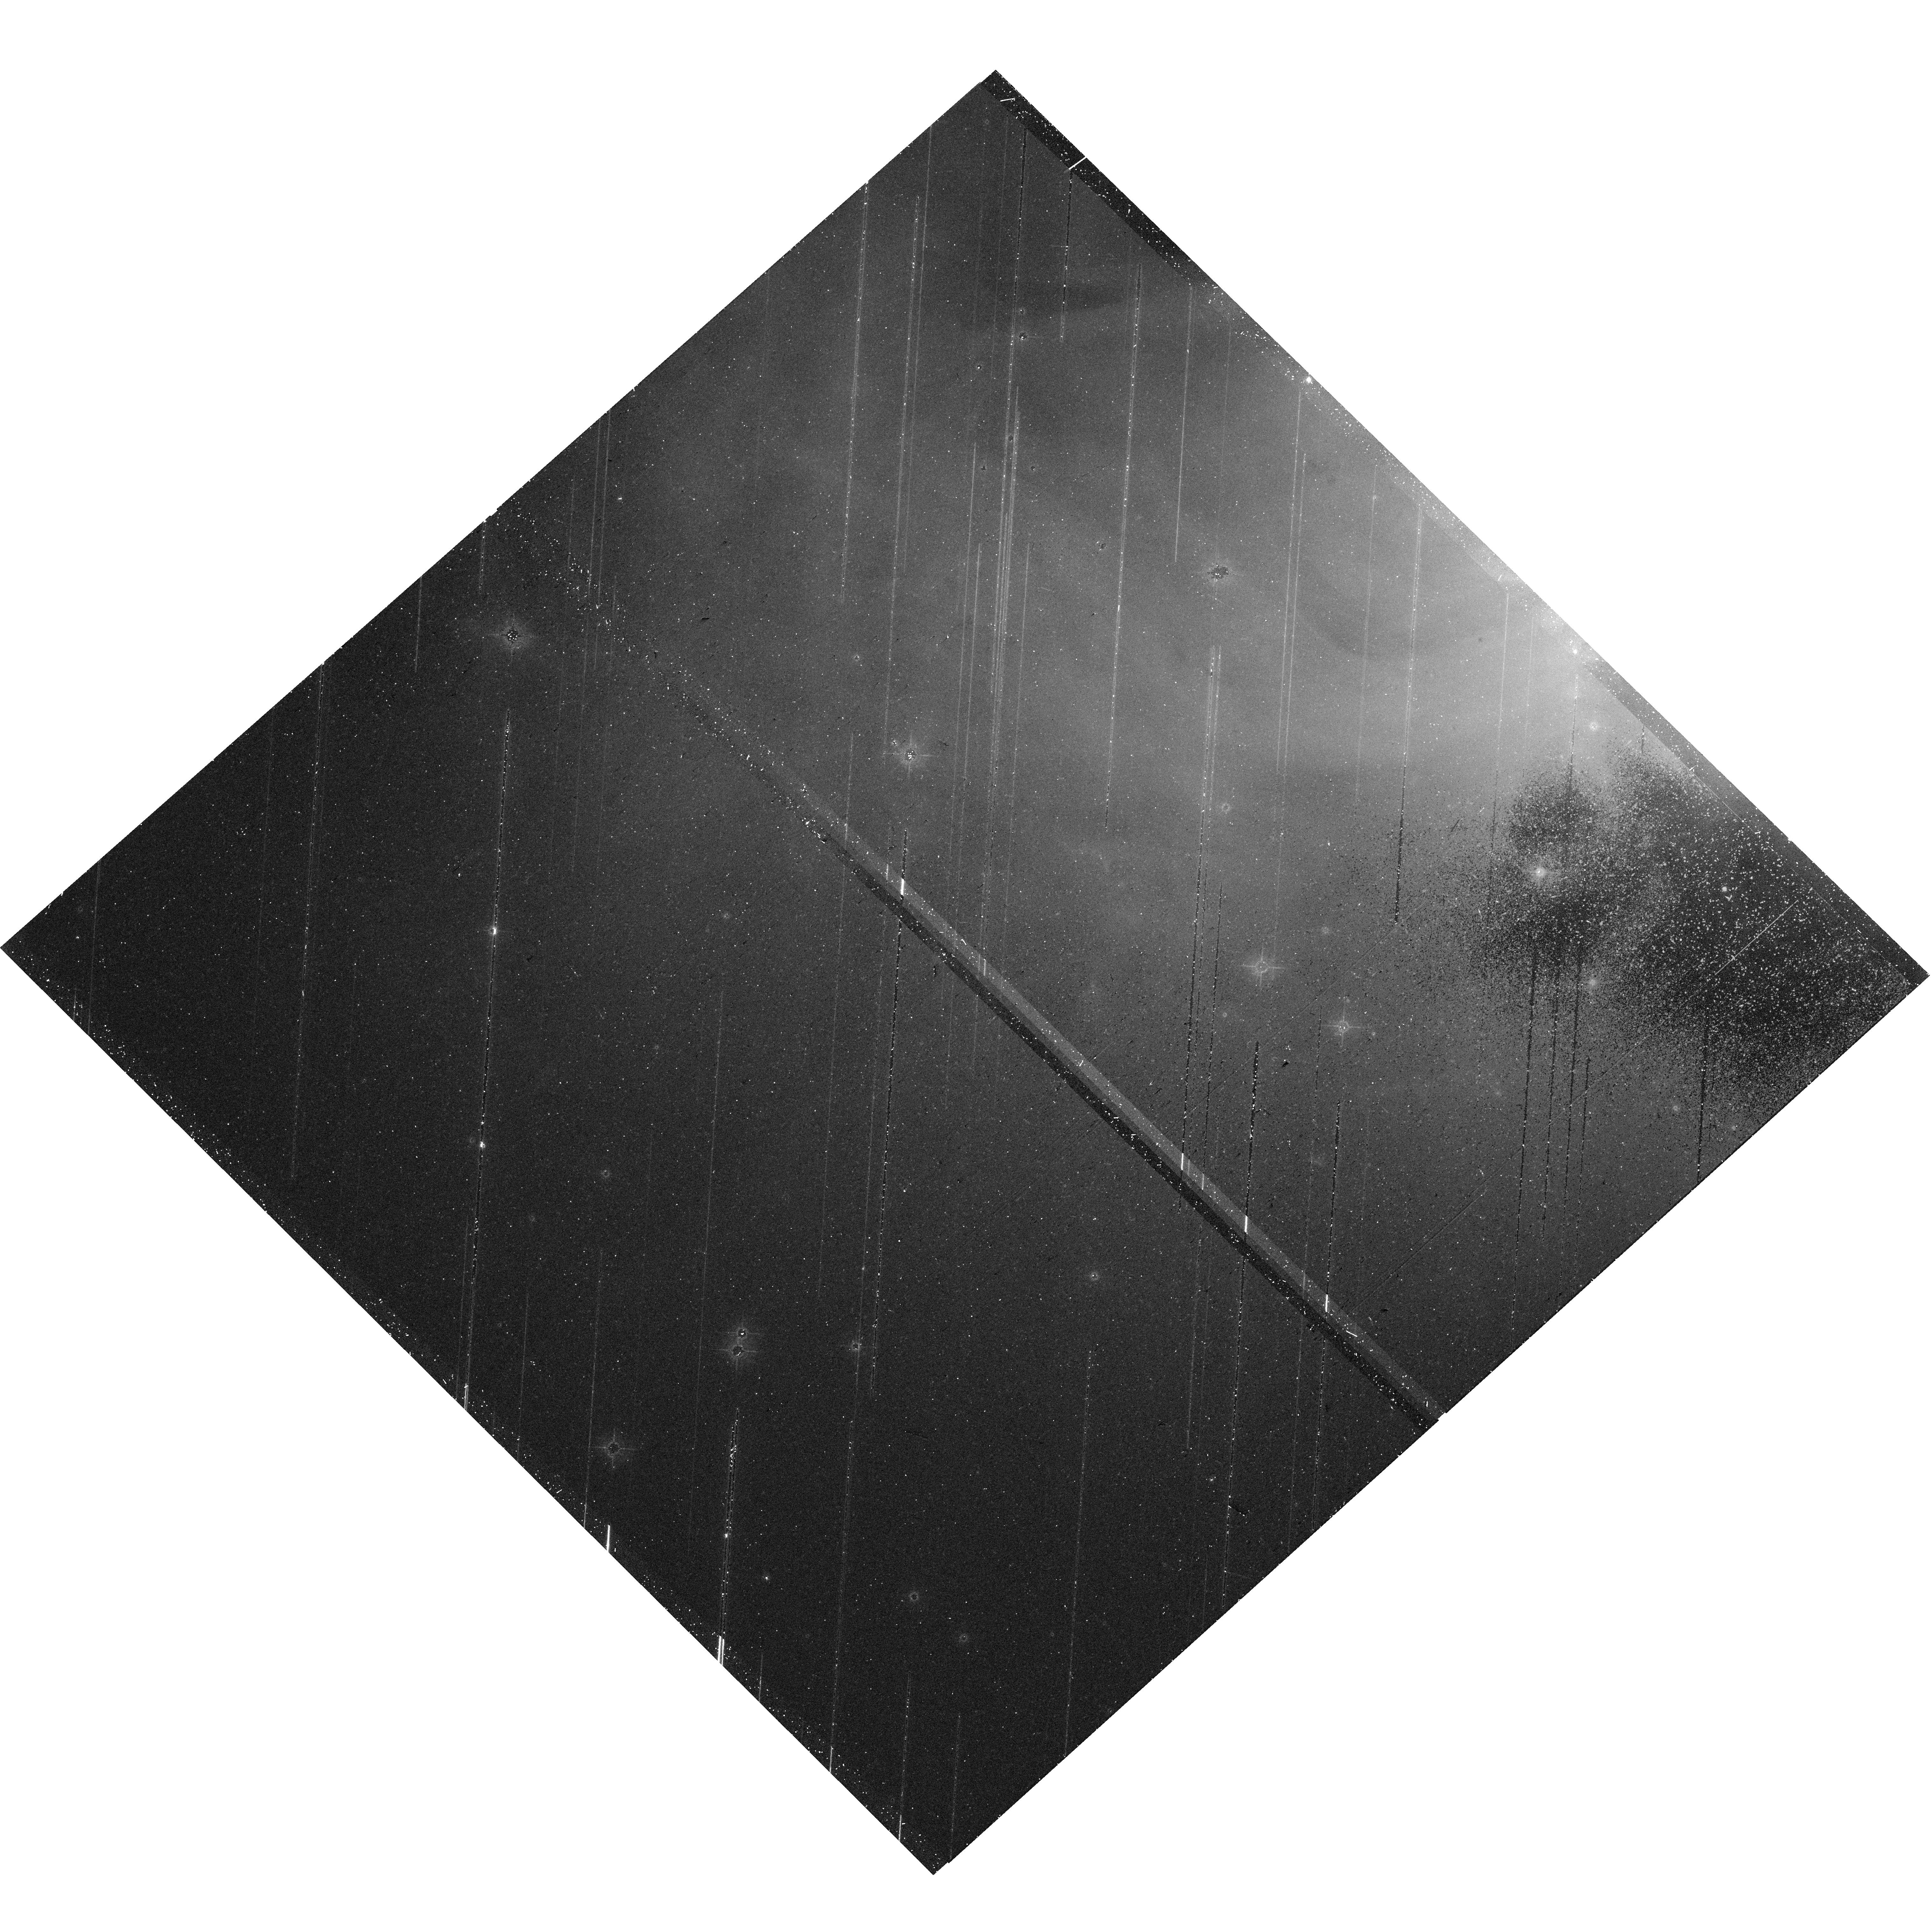
Target: CRAB-MOSAIC-P1
Instrument: WFC3/UVIS
Filter: F547M
Exposure: 21 min
Observation ID: hst_17500_09_wfc3_uvis_f547m_if8509

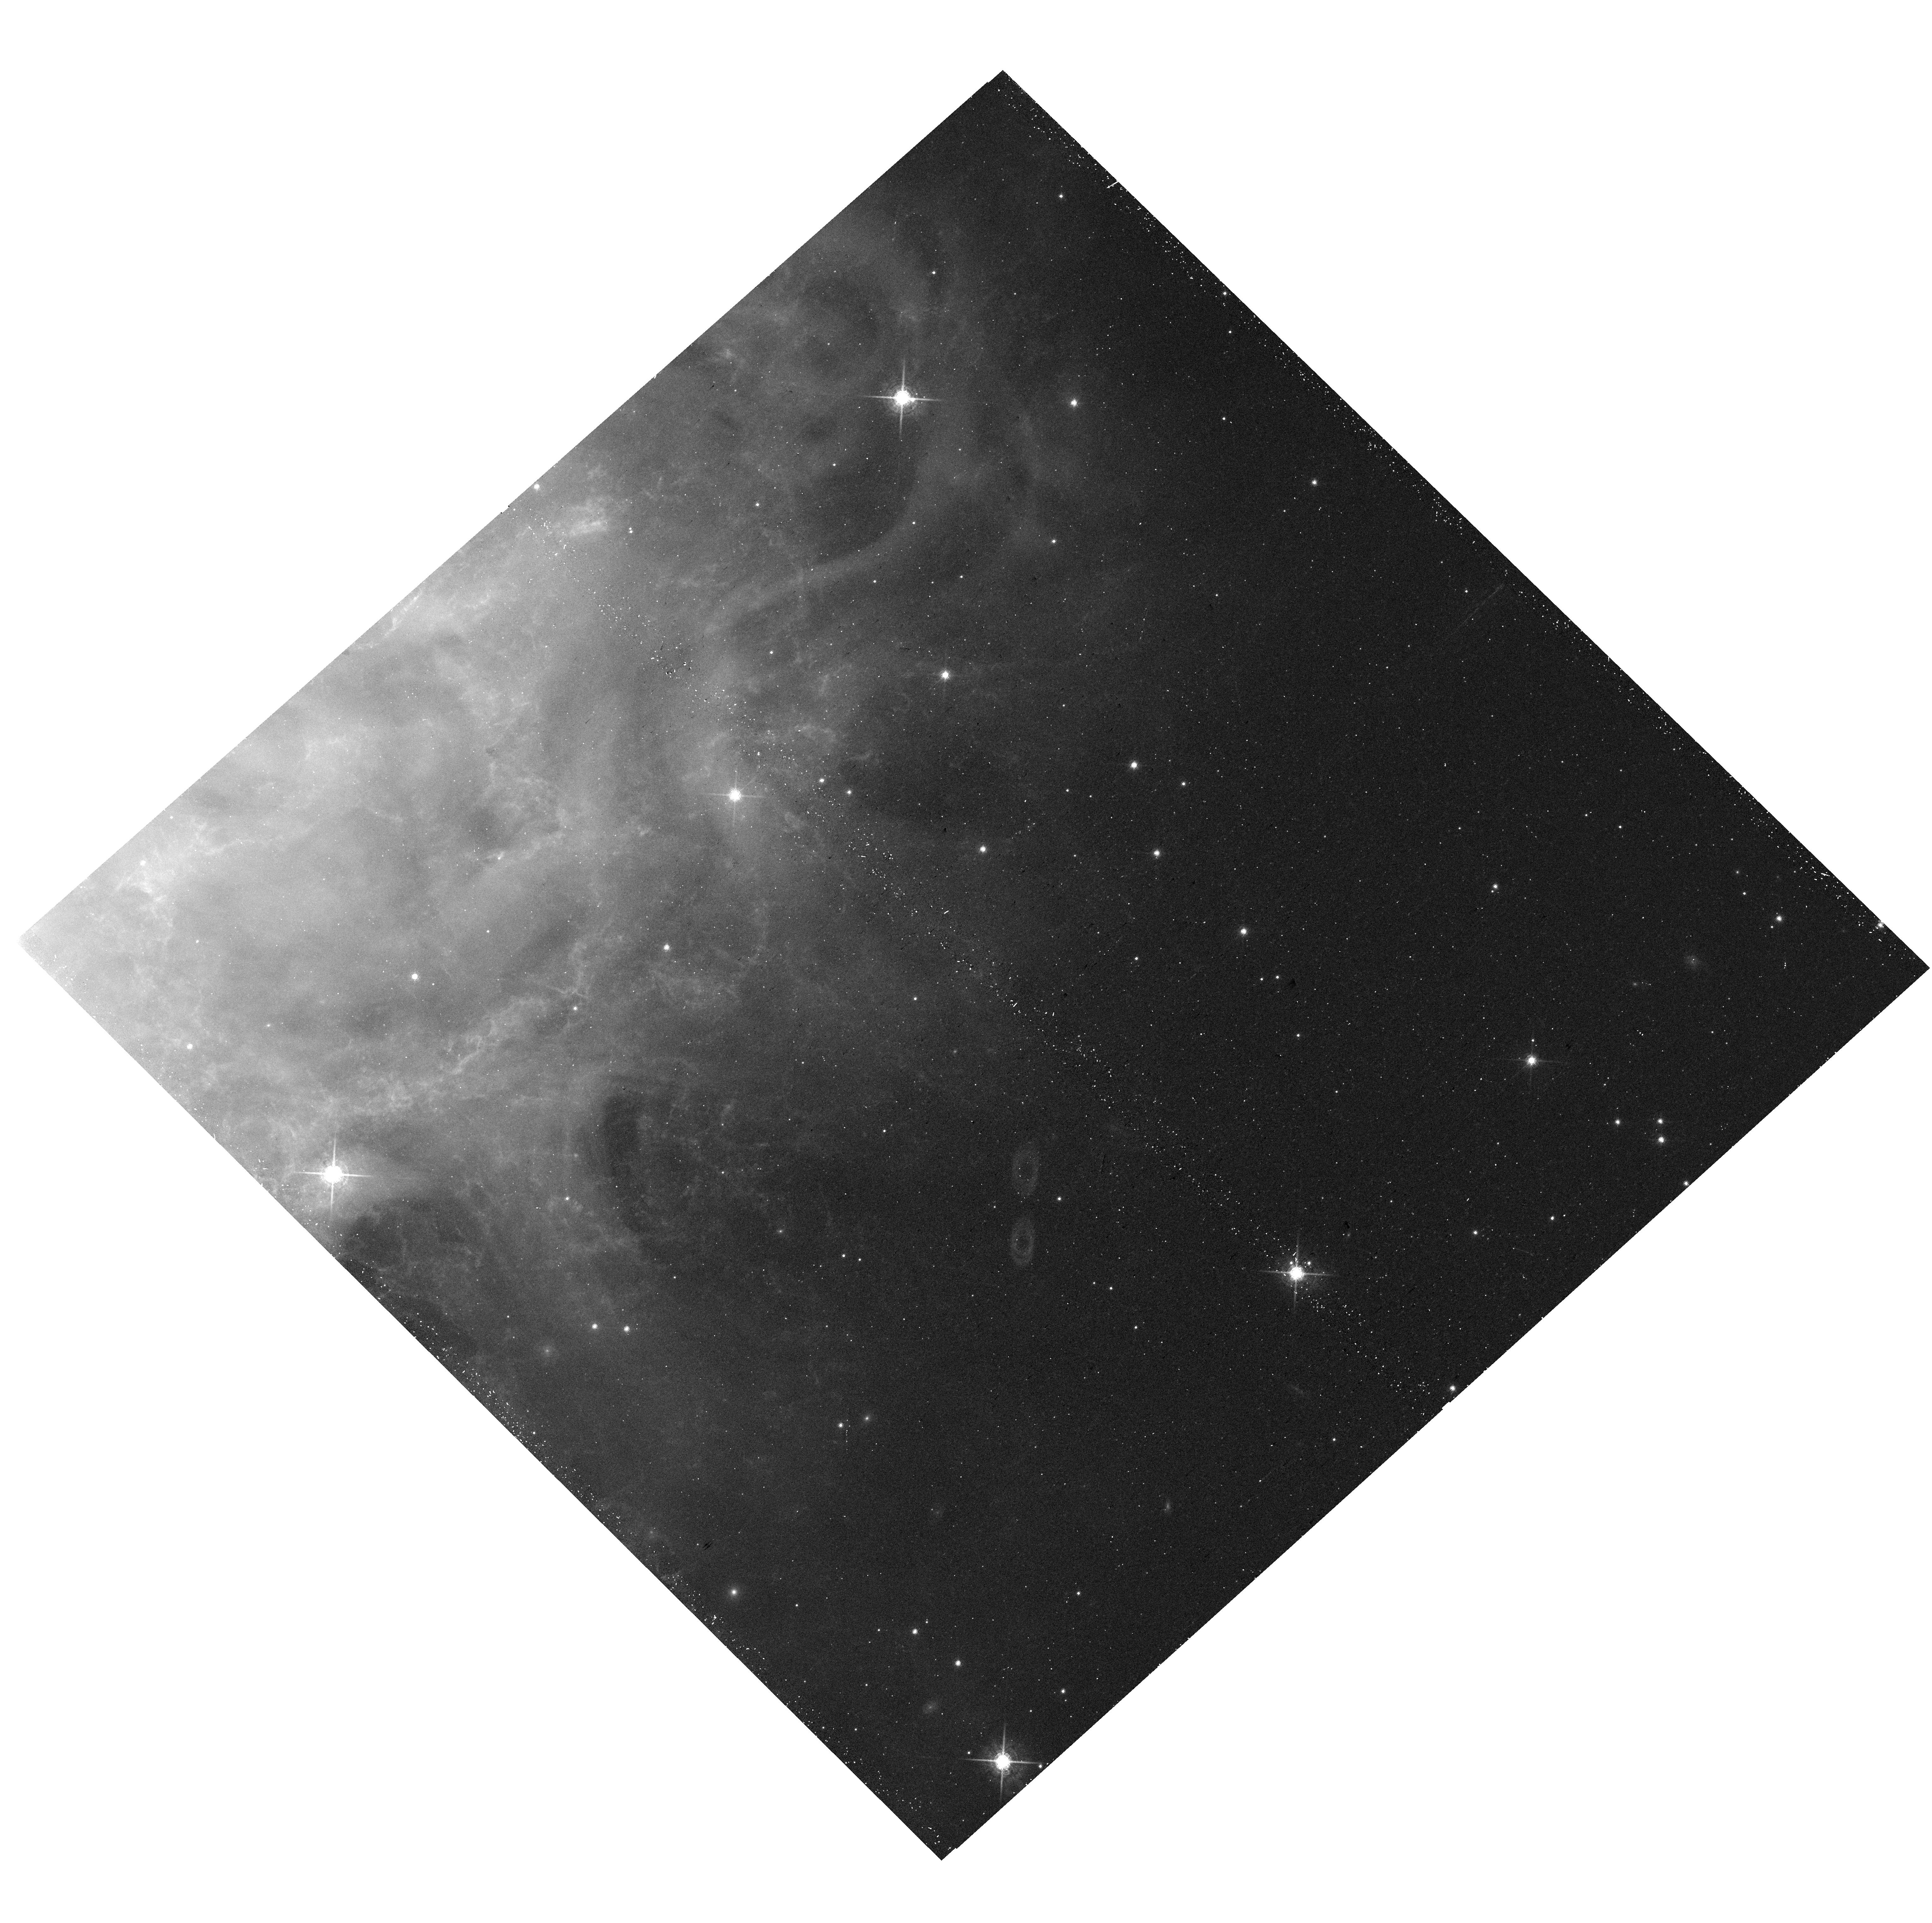
Target: CRAB-MOSAIC-P3
Instrument: WFC3/UVIS
Filter: F763M
Exposure: 18 min
Observation ID: hst_17500_03_wfc3_uvis_f763m_if8503

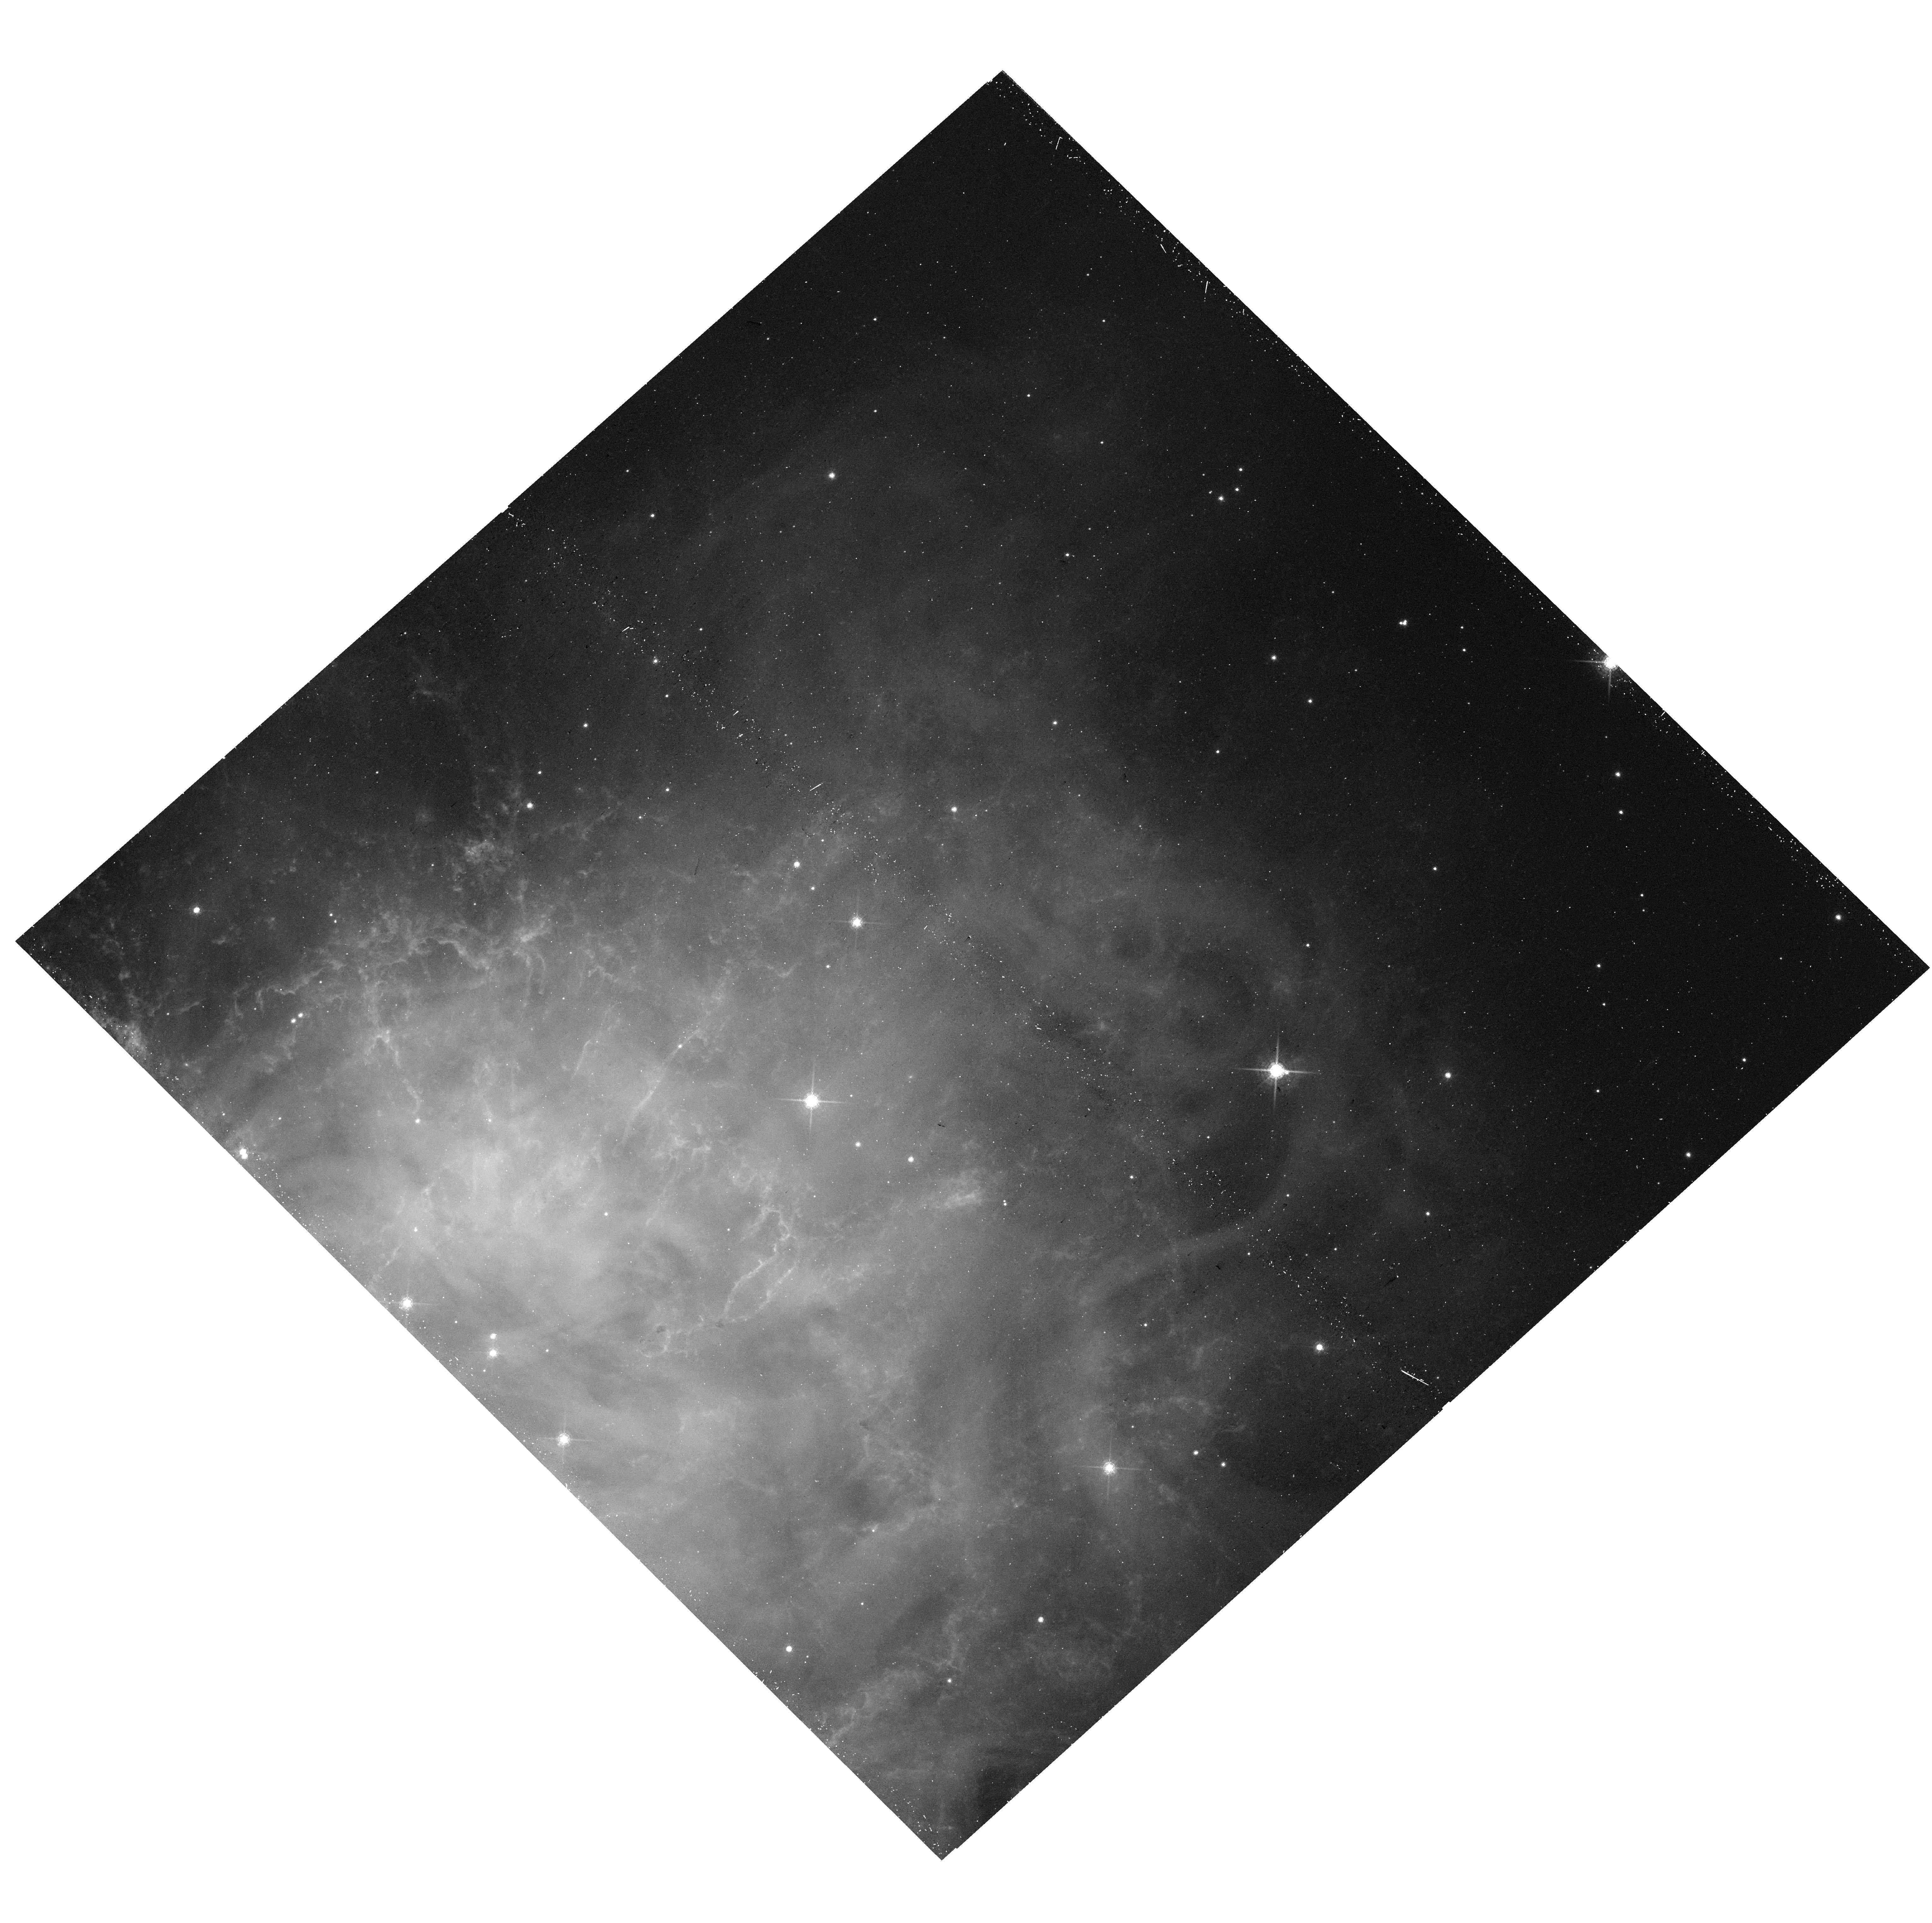
Target: CRAB-MOSAIC-P5
Instrument: WFC3/UVIS
Filter: F763M
Exposure: 18 min
Observation ID: hst_17500_05_wfc3_uvis_f763m_if8505

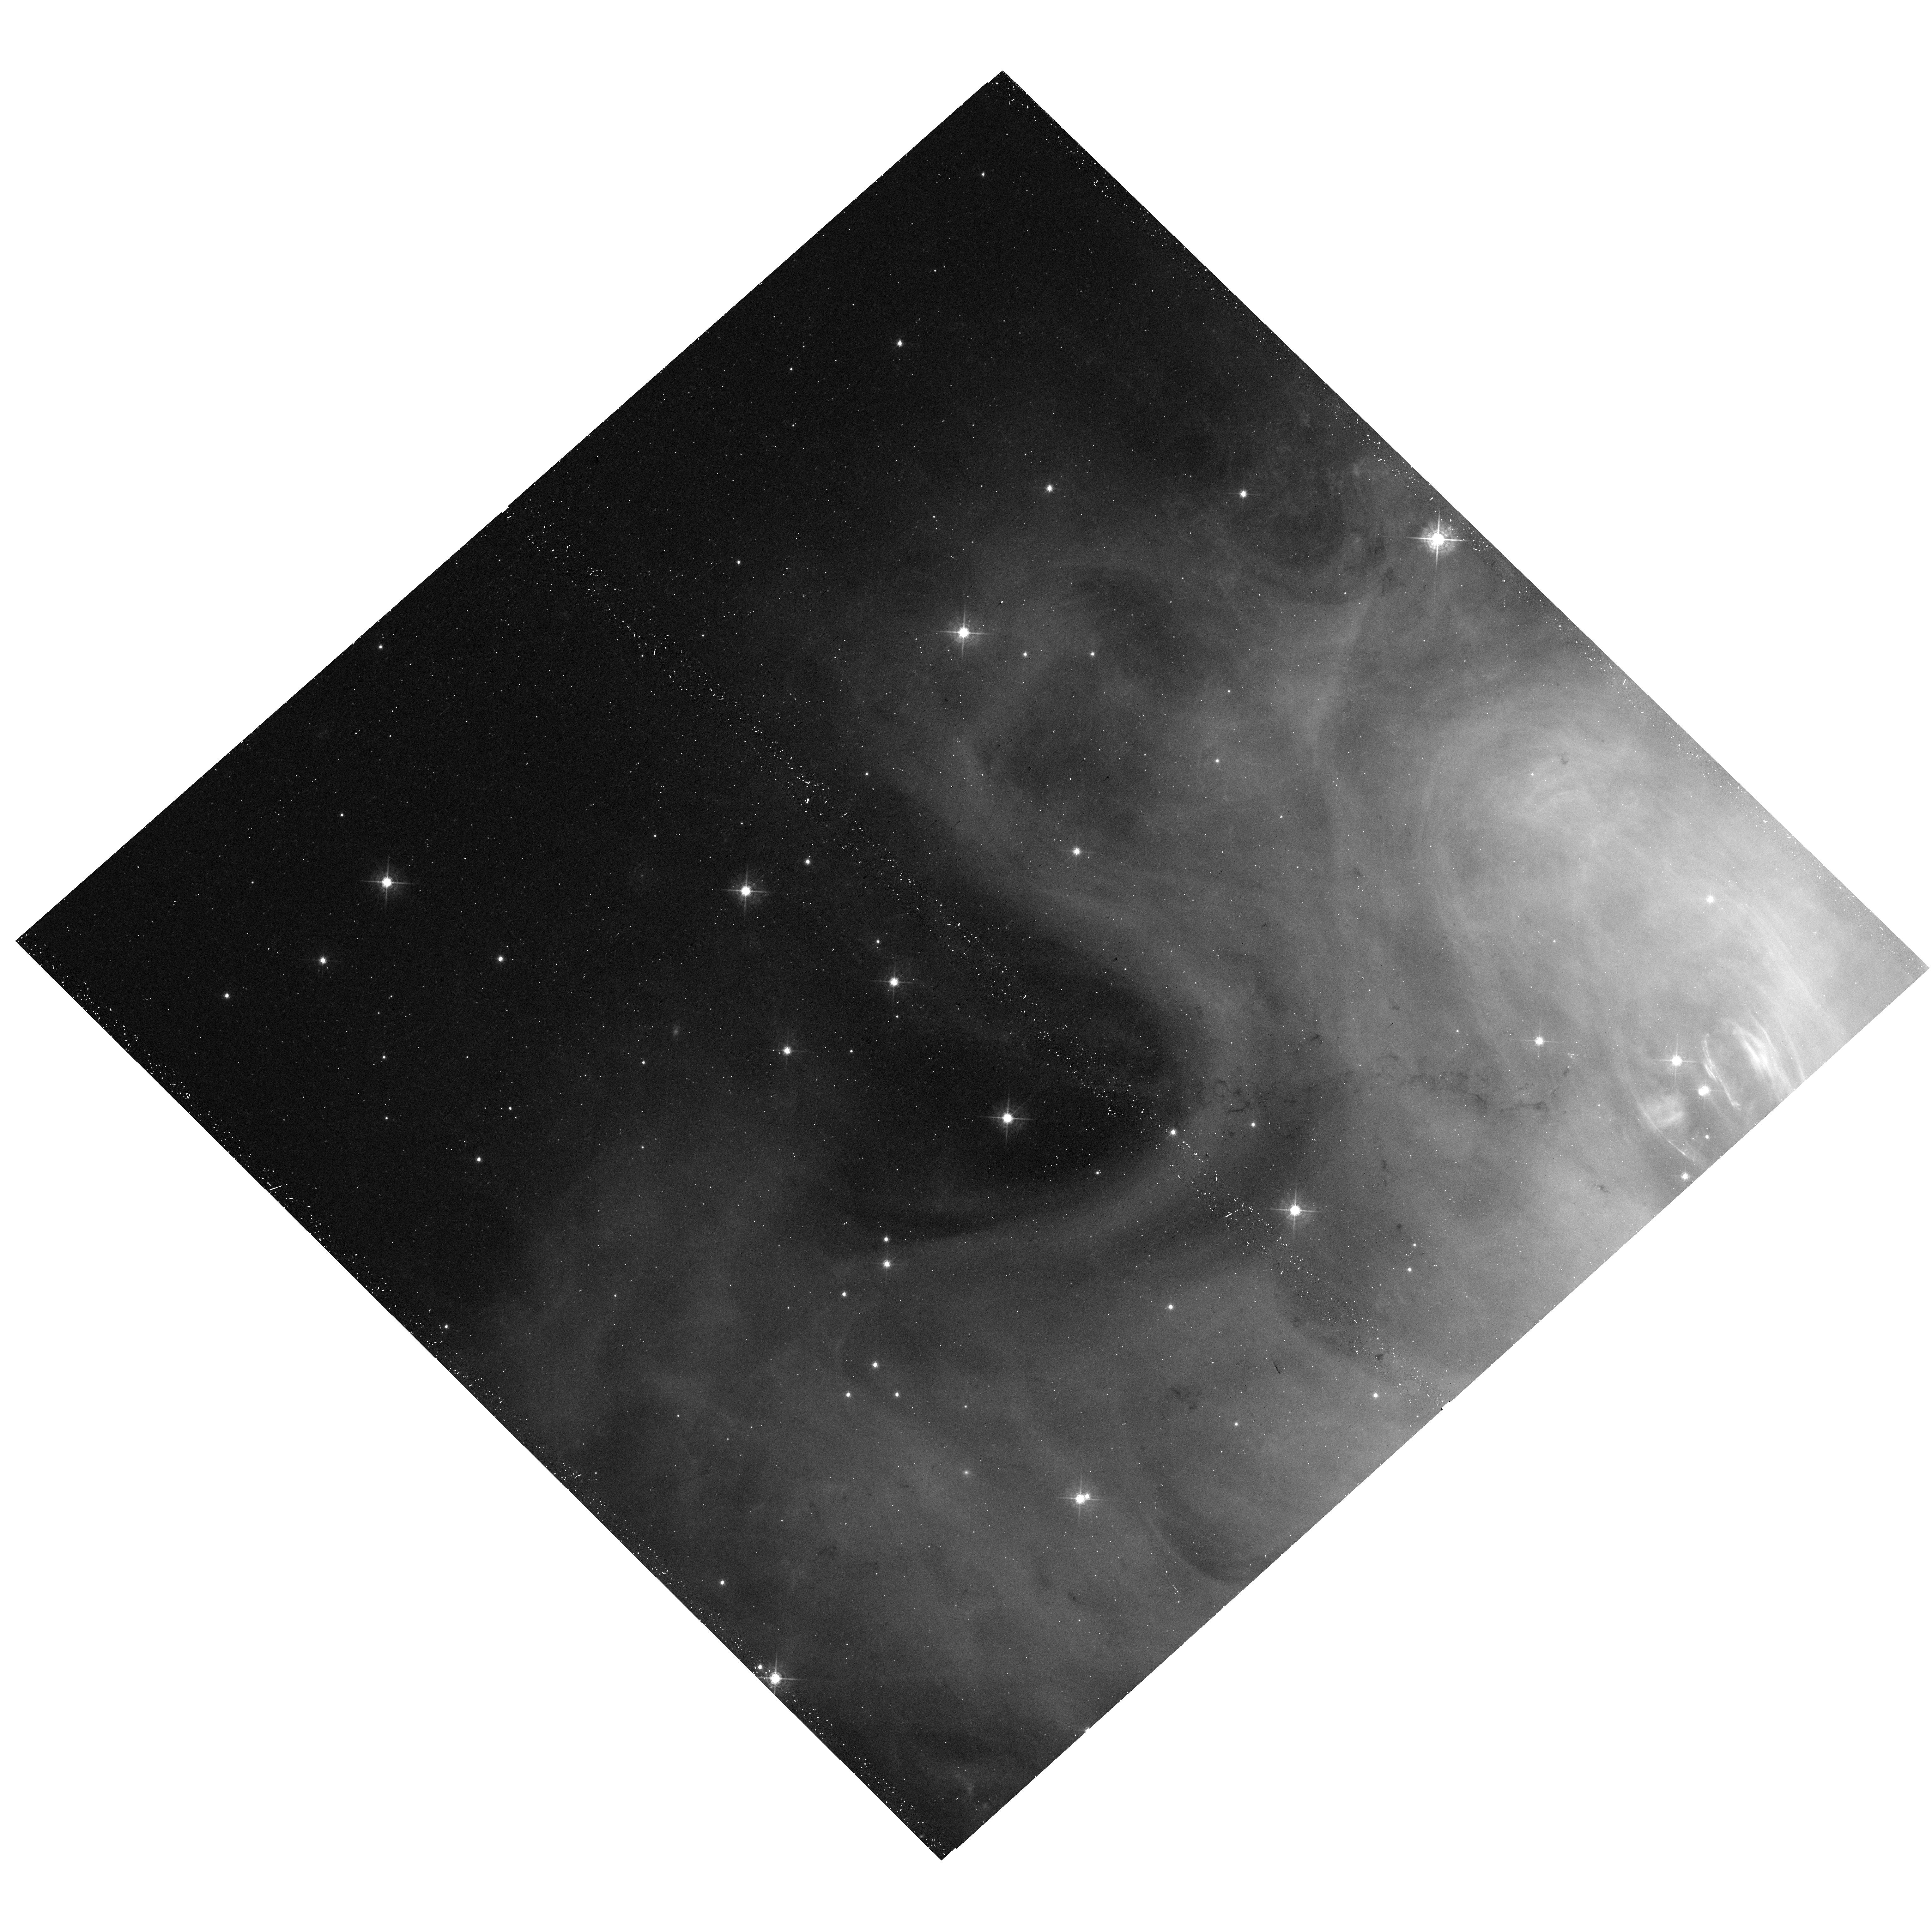
Target: CRAB-MOSAIC-P4
Instrument: WFC3/UVIS
Filter: F547M
Exposure: 21 min
Observation ID: hst_17500_04_wfc3_uvis_f547m_if8504

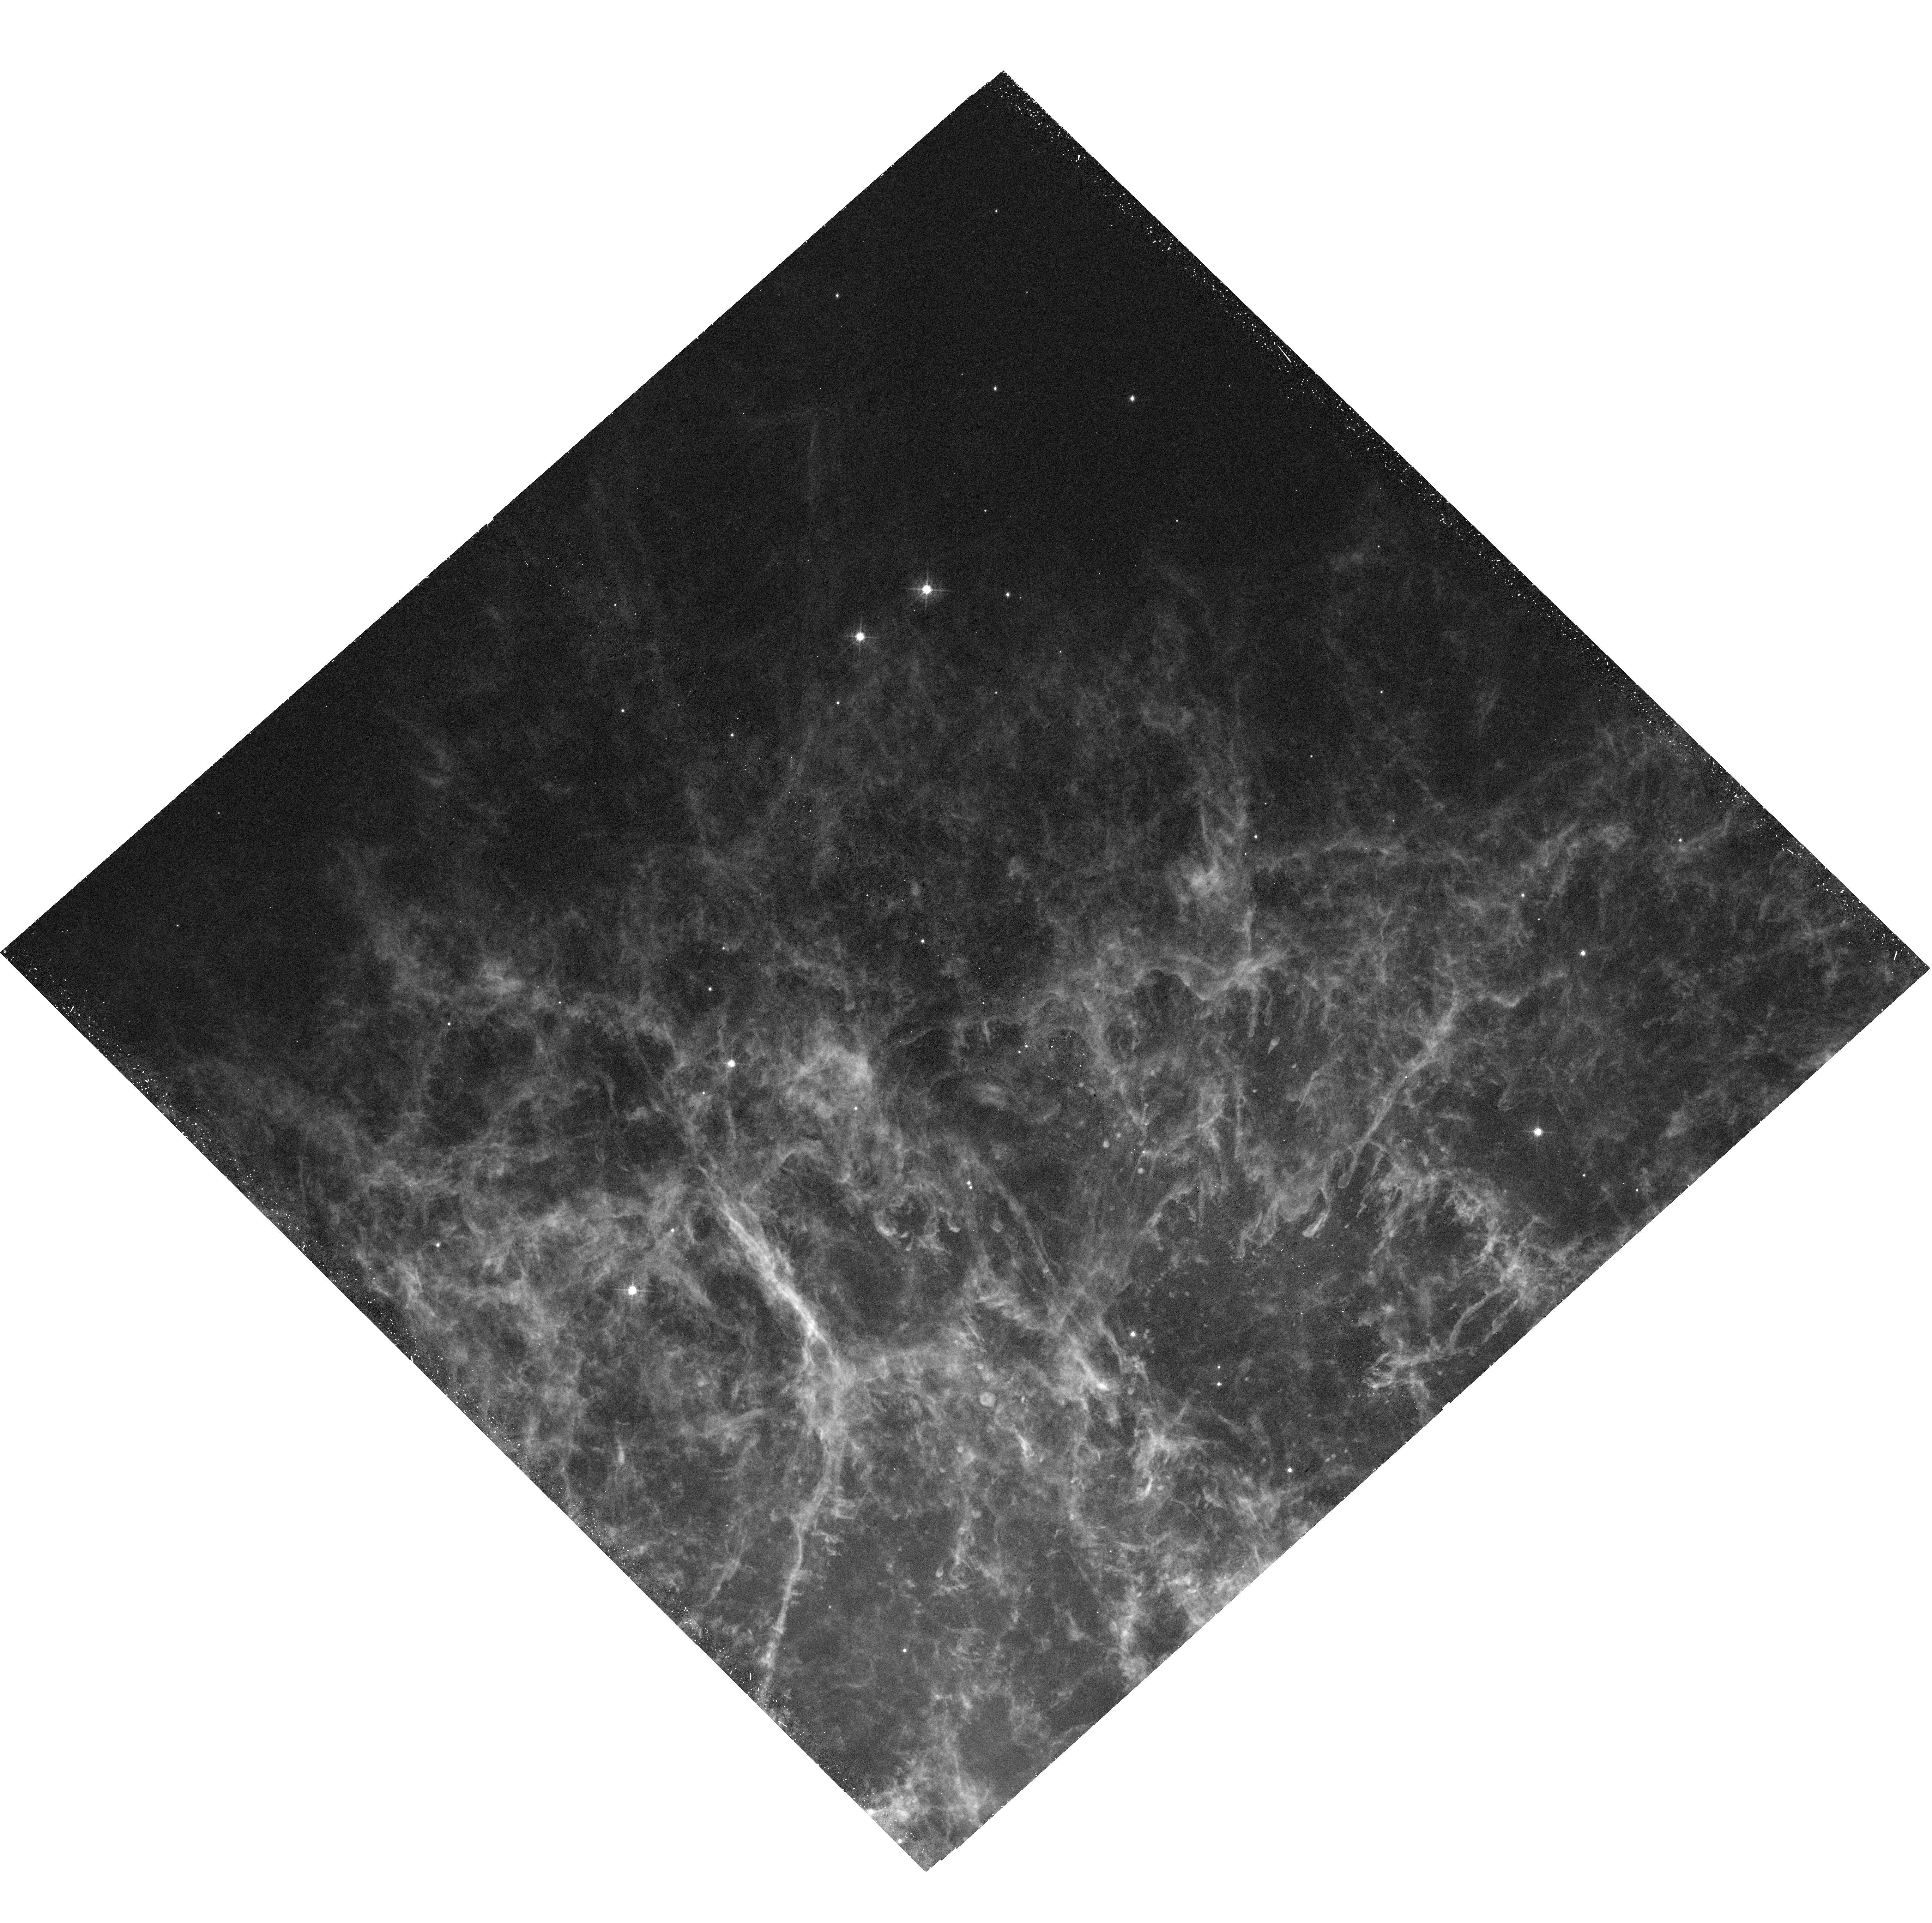
Target: CRAB-MOSAIC-P6
Instrument: WFC3/UVIS
Filter: F502N
Exposure: 41 min
Observation ID: hst_17500_06_wfc3_uvis_f502n_if8506

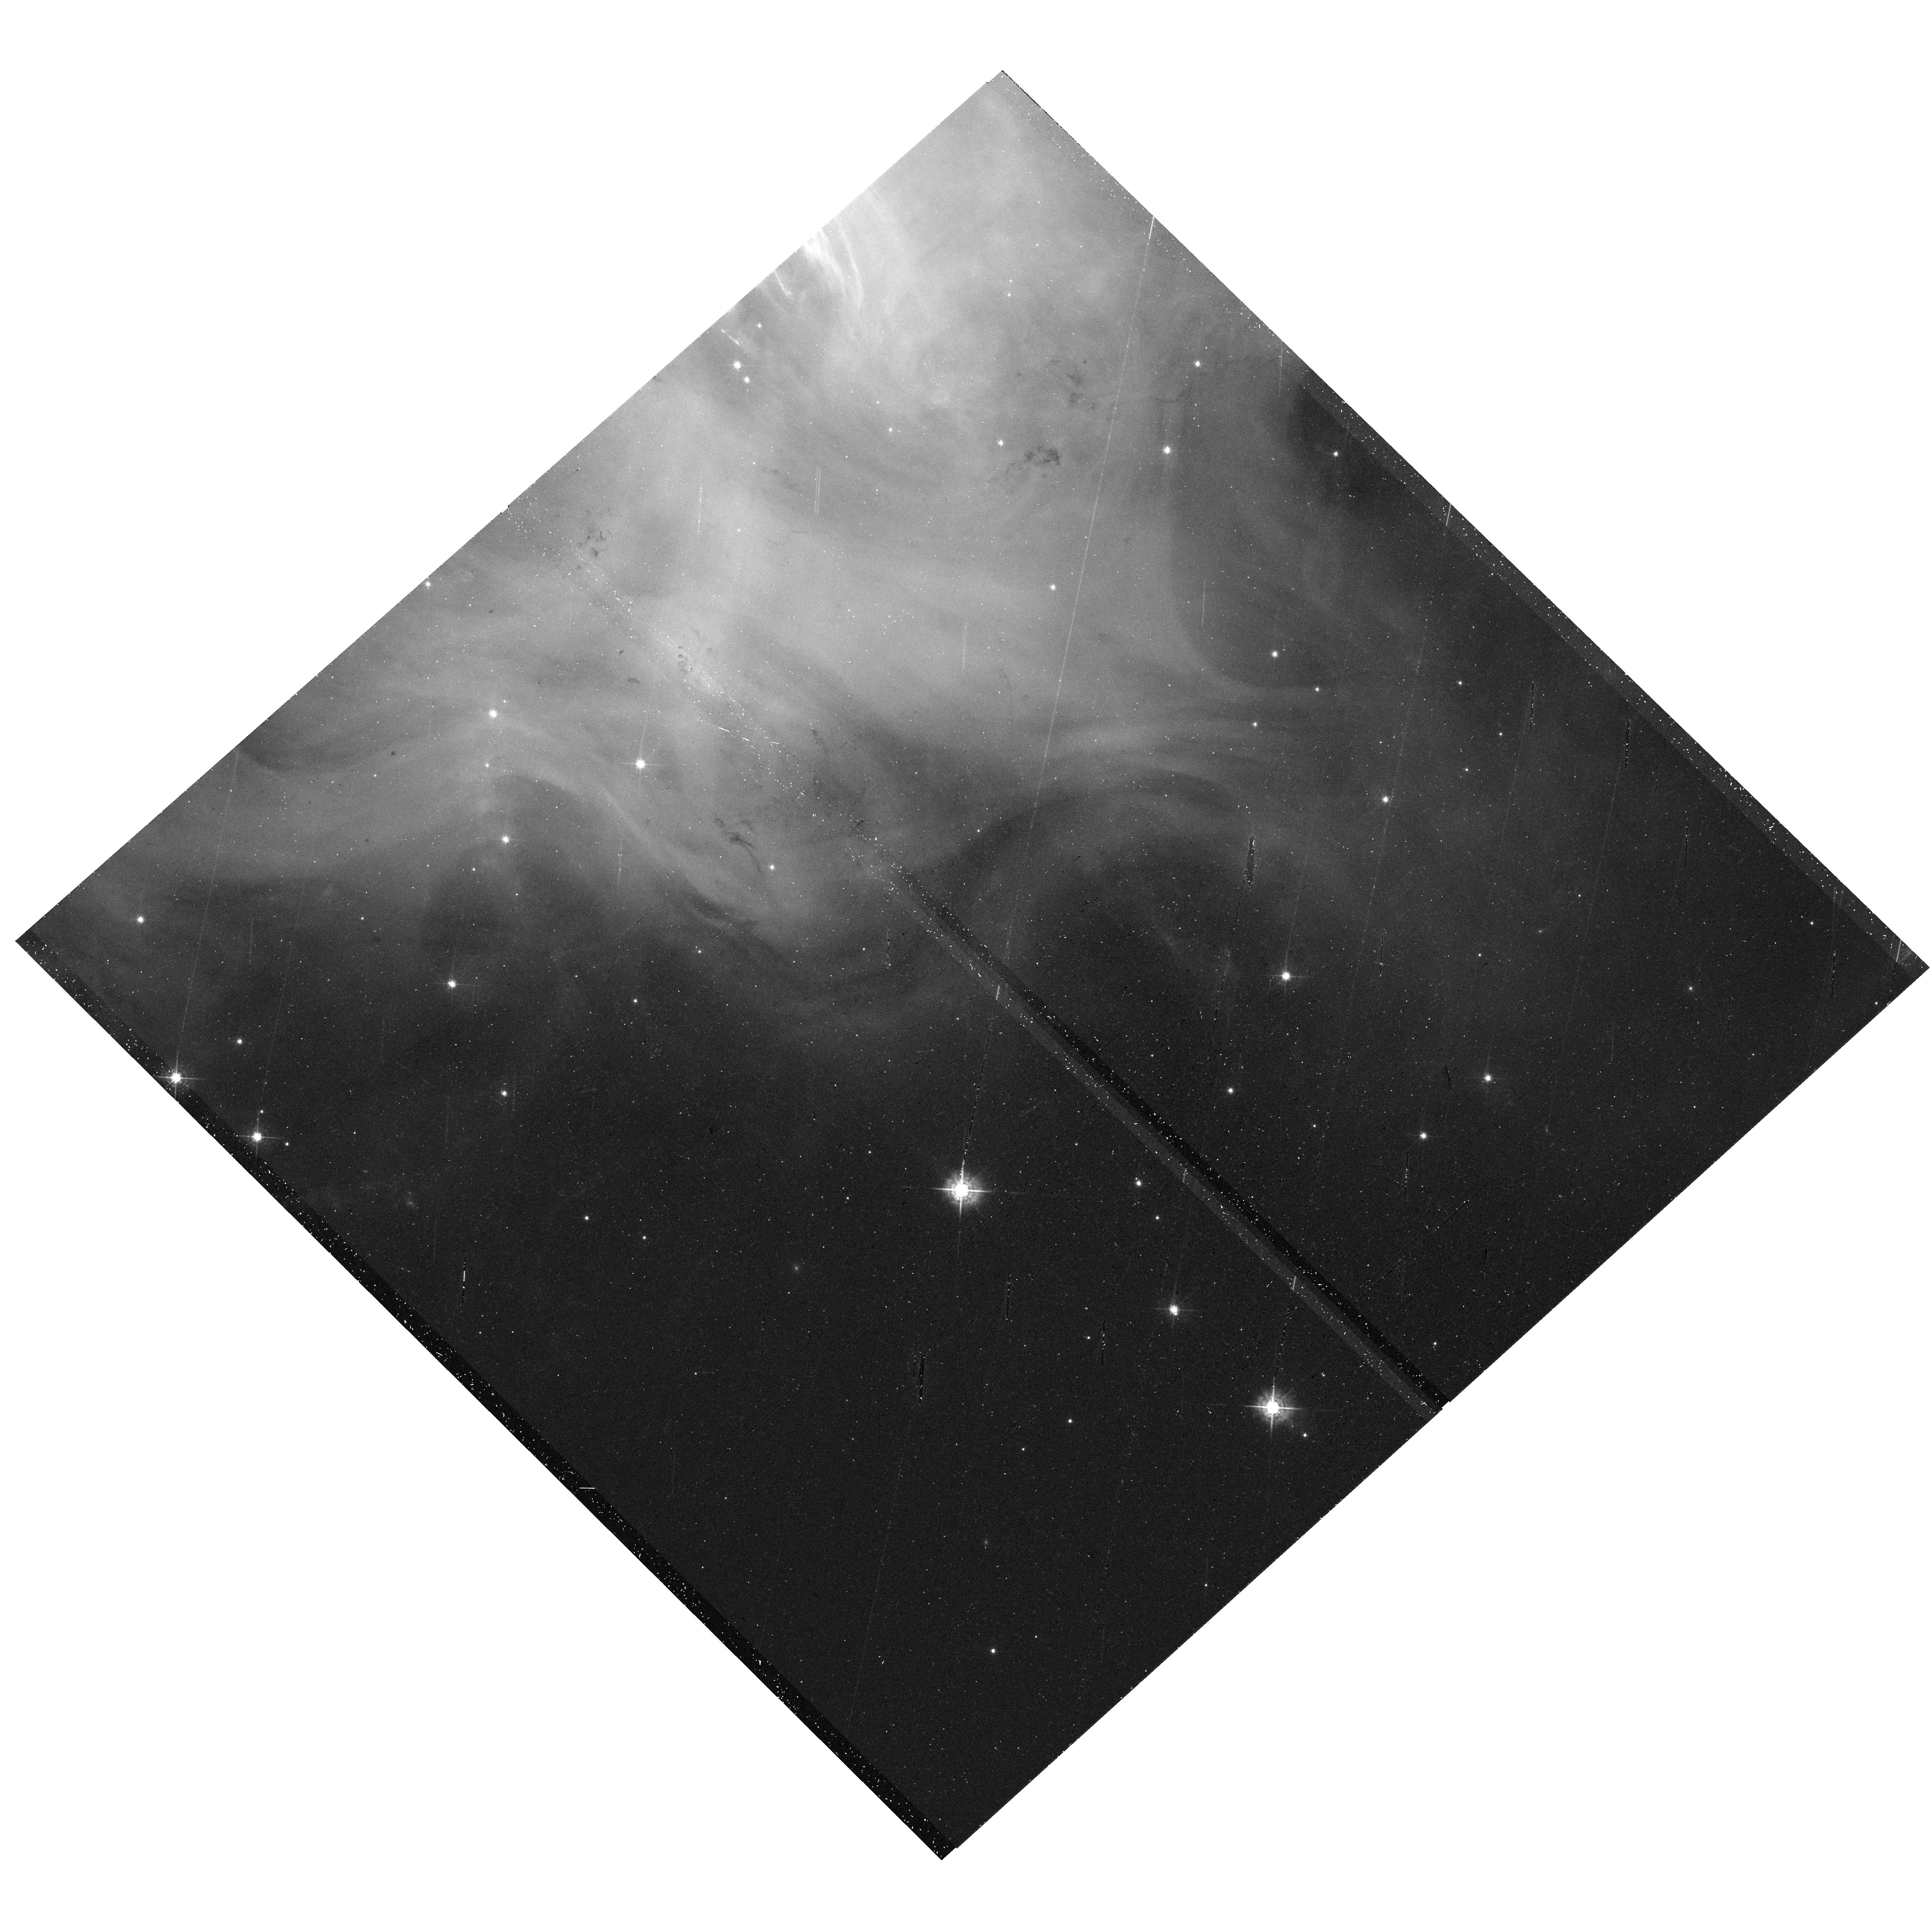
Target: CRAB-MOSAIC-P2
Instrument: WFC3/UVIS
Filter: F547M
Exposure: 21 min
Observation ID: hst_17500_02_wfc3_uvis_f547m_if8502

Expansion and Evolution of the Crab Nebula: A 23+ Year HST Perspective (PI: Blair, William P.)

The Crab Nebula is an iconic and well-studied galactic core-collapse supernova remnant with an active pulsar energizing an expanding debris field created in the 1054 CE explosion. Because of its proximity and known age, it has become a key object for study across the EM spectrum. It is thus surprising that no emission line imagery has been obtained with HST since the WPFC2 mosaic dating to circa 2000. With an expansion velocity of roughly 1250 km/s and a distance of ~2 kpc, significant and spatially variable proper motions of the filamentary structures are expected, as well as possible changes in the detailed ionization structures and evolution of the synchrotron nebula over time. Many more recent data sets, including JWST Cycle 1 NIR and MIR images of the filaments, dust, and synchrotron emission, require a current epoch of HST optical imaging to make accurate comparisons. Thus, we propose new emission line mosaics of the Crab with WFC3 and filters comparable to those use in the earlier WFPC2 mosaic. A continuum band (F547M) will sample the synchrotron emission and allow subtraction from the emission line data. We also propose a second continuum band (F763M) which will be used to study spatial spectral index variations and compare to JWST IR synchrotron maps when they are available. Finally, a two F487N (Hbeta) fields will provide a clean hydrogen linemap for the central bright filaments, permitting improved abundance studies. Finally, since comparison to the earlier WFPC2 data are so important, we will reprocess these data to the same standards and reference frame as the new WFC3 data and archive all as a High Level Science Product.